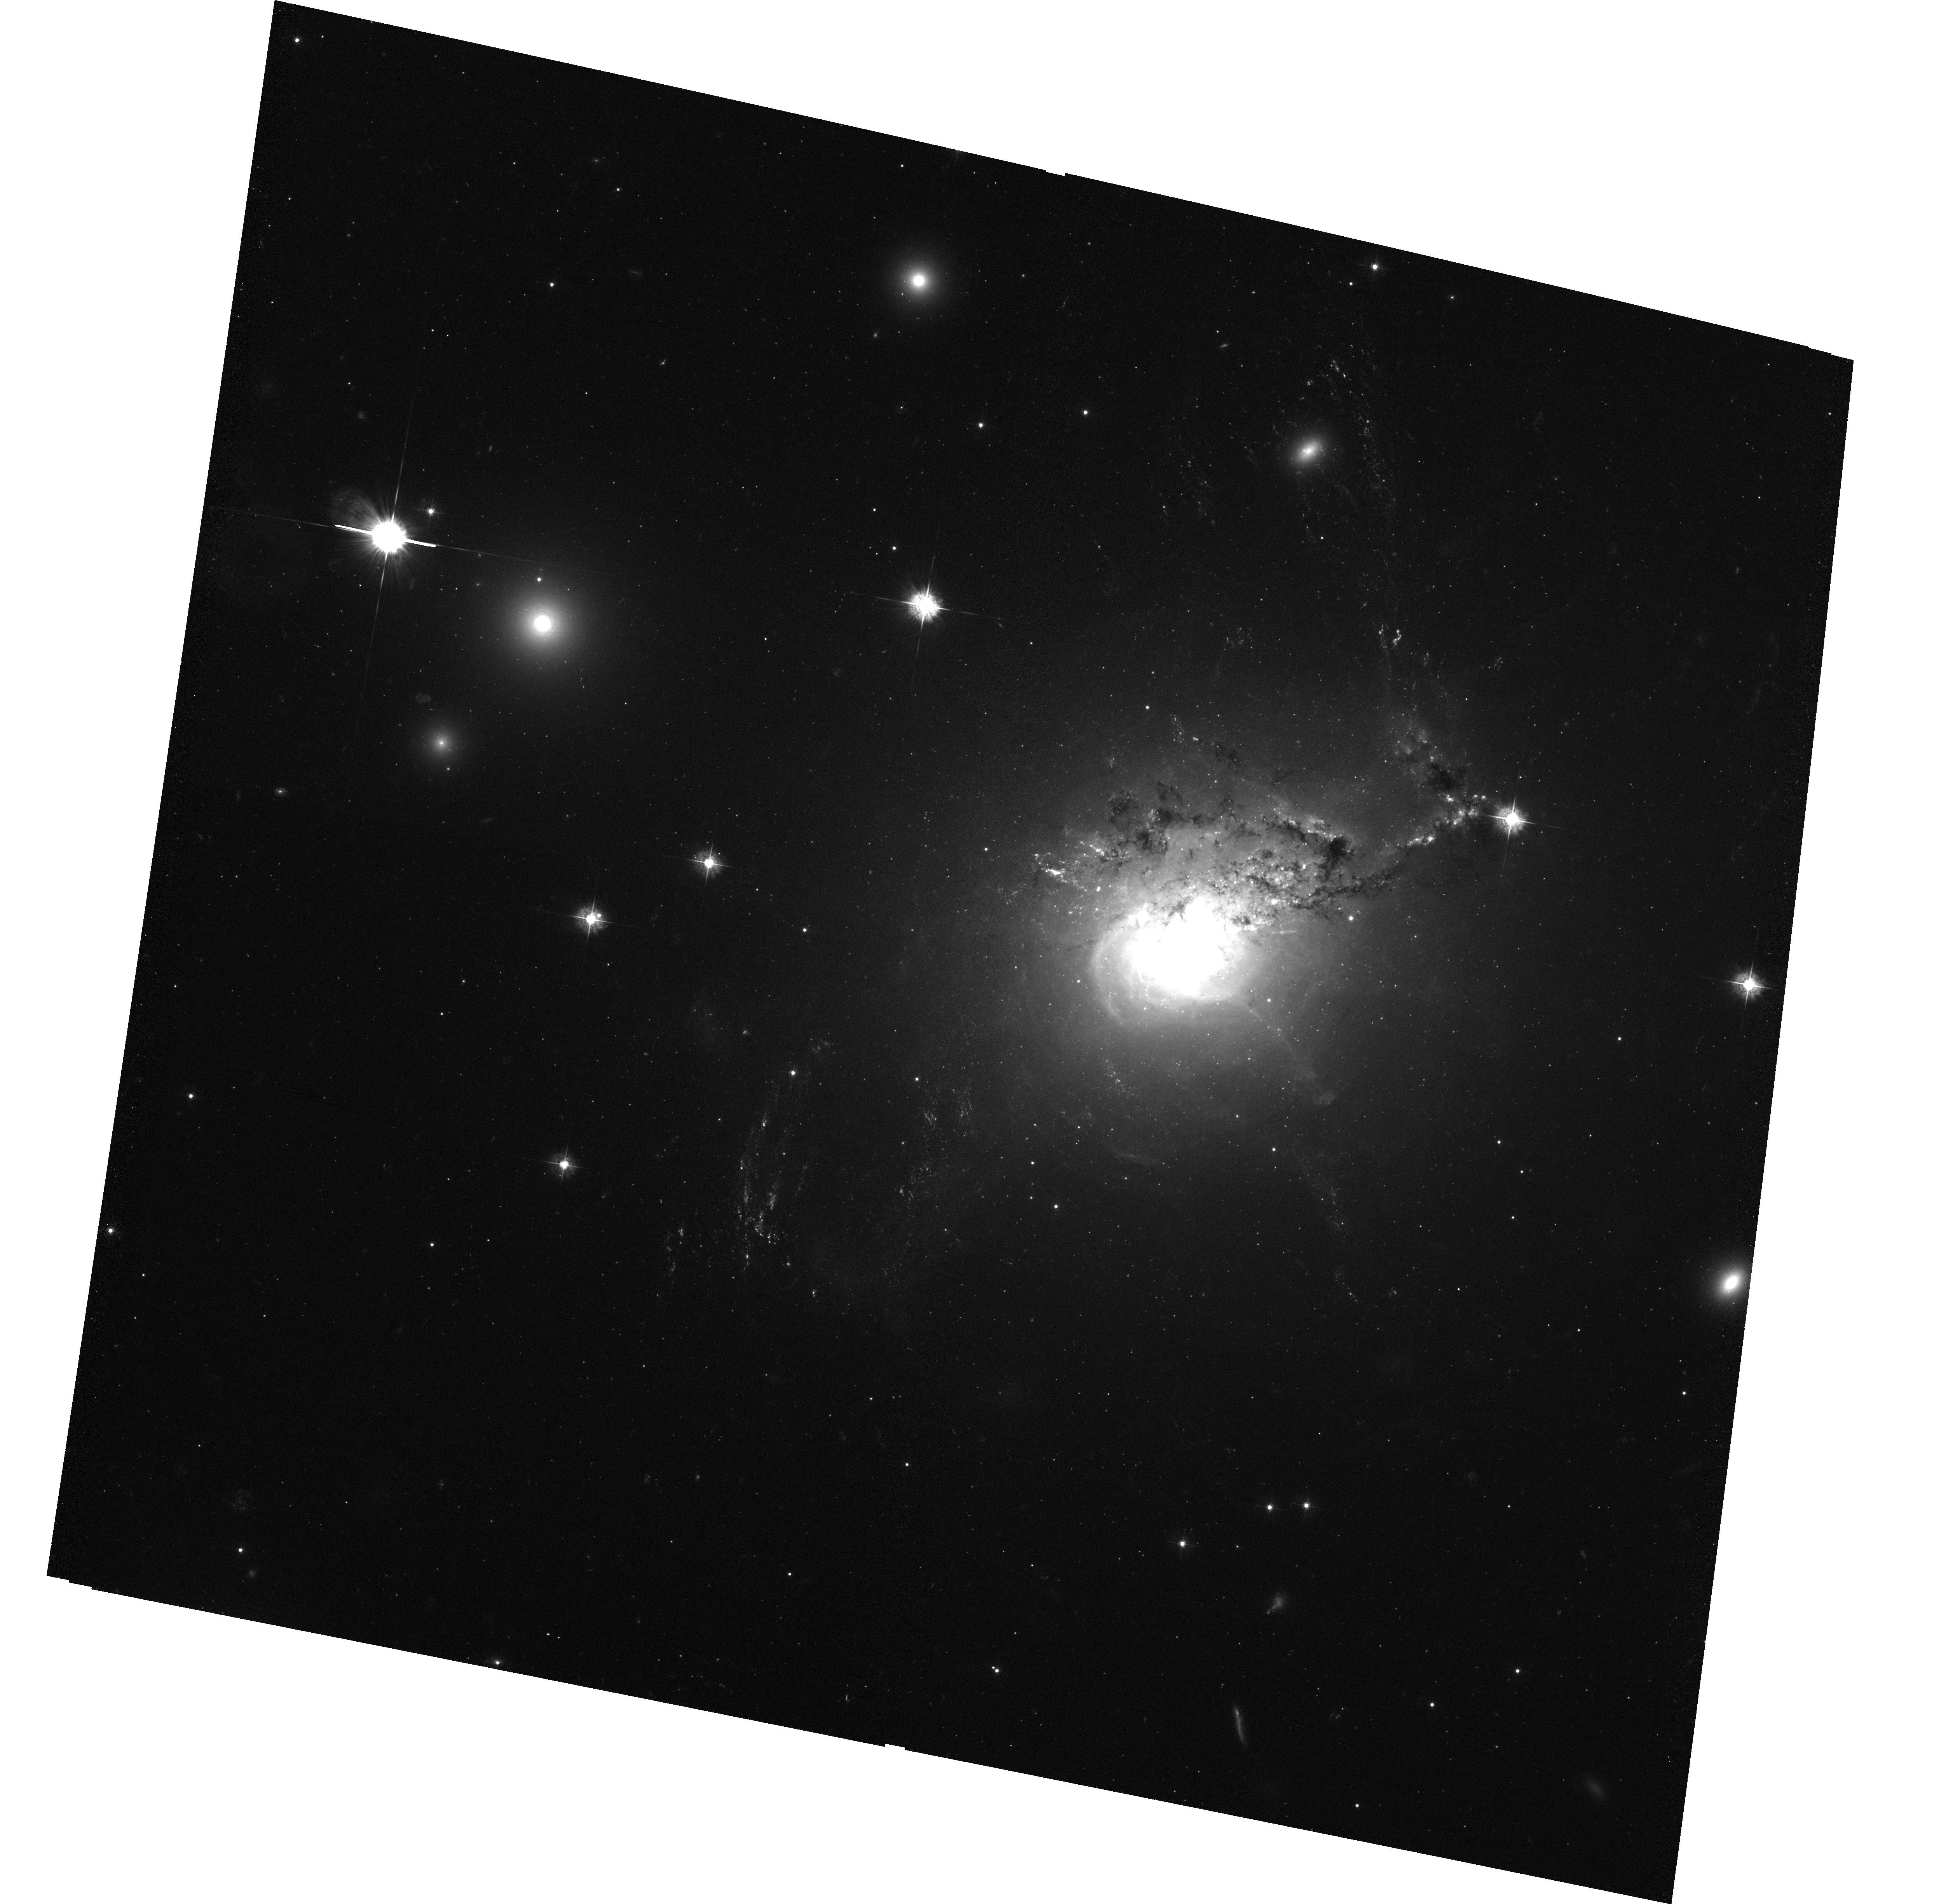
Target: NGC1275-SE
Instrument: ACS/WFC
Filter: F435W
Exposure: 1.4 h
Observation ID: hst_10546_04_acs_wfc_f435w_j9bb04

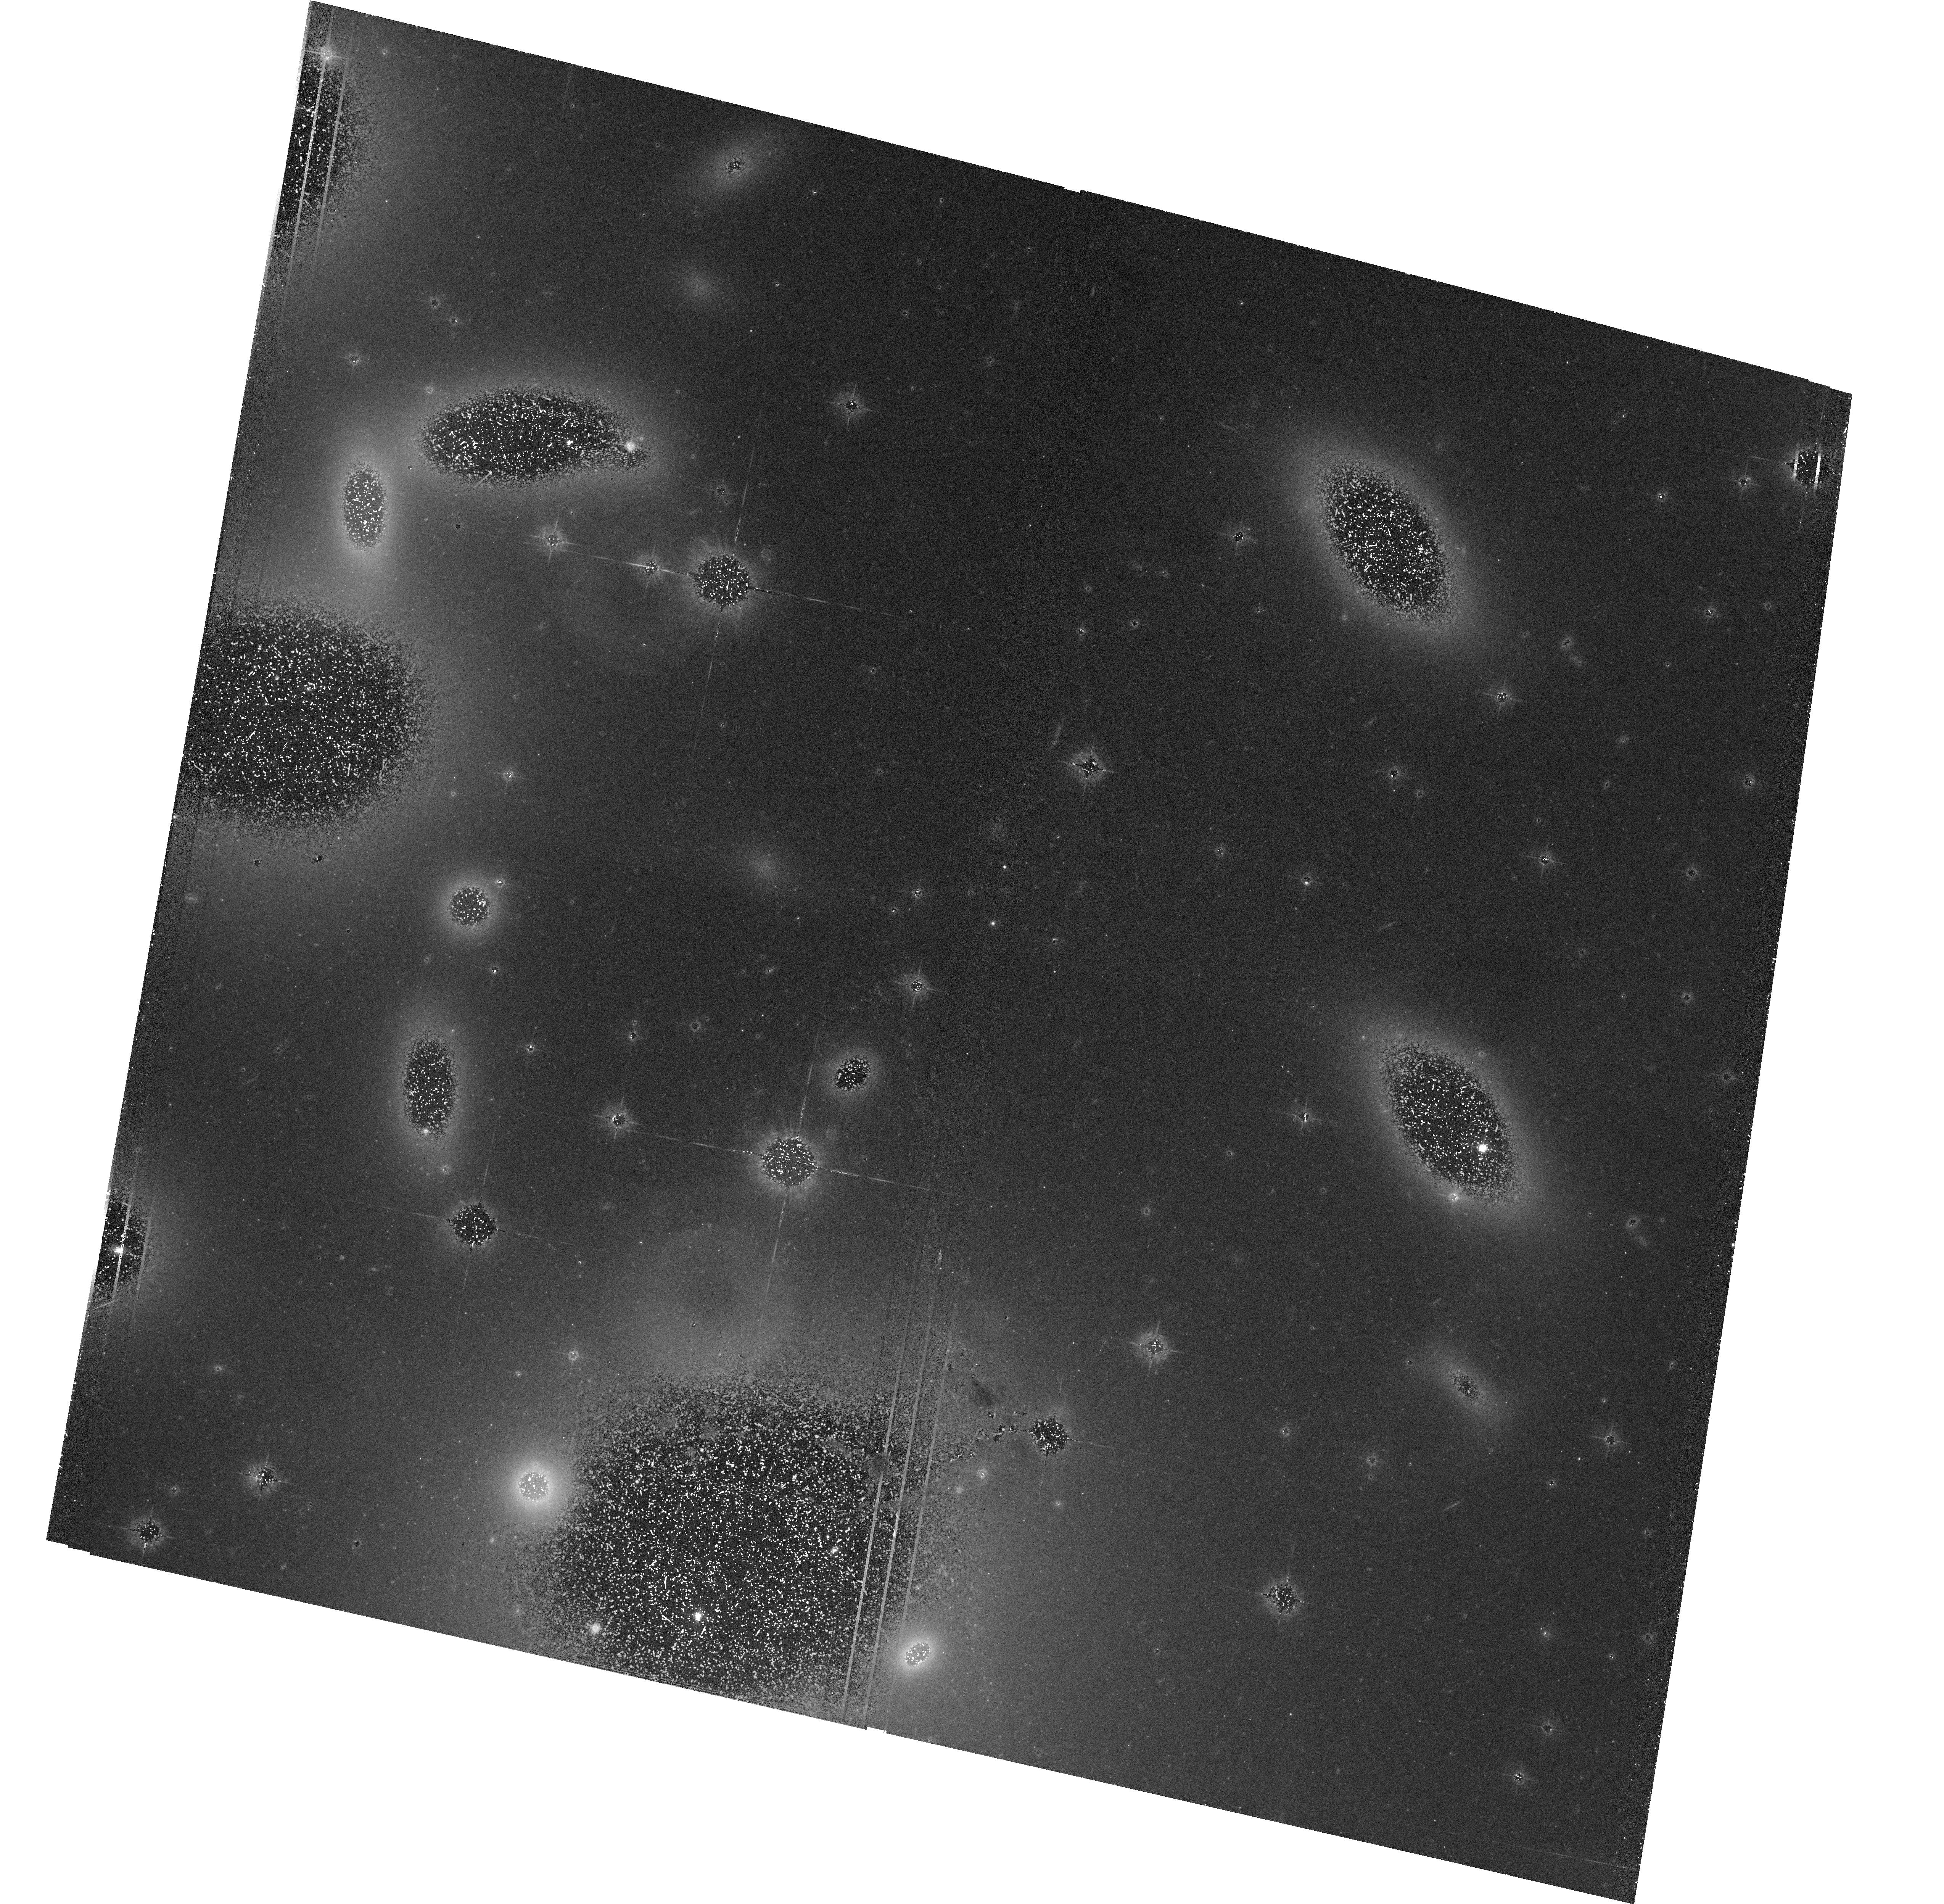
Target: NGC1275-NW
Instrument: ACS/WFC
Filter: F550M
Exposure: 1.3 h
Observation ID: hst_10546_01_acs_wfc_f550m_j9bb01

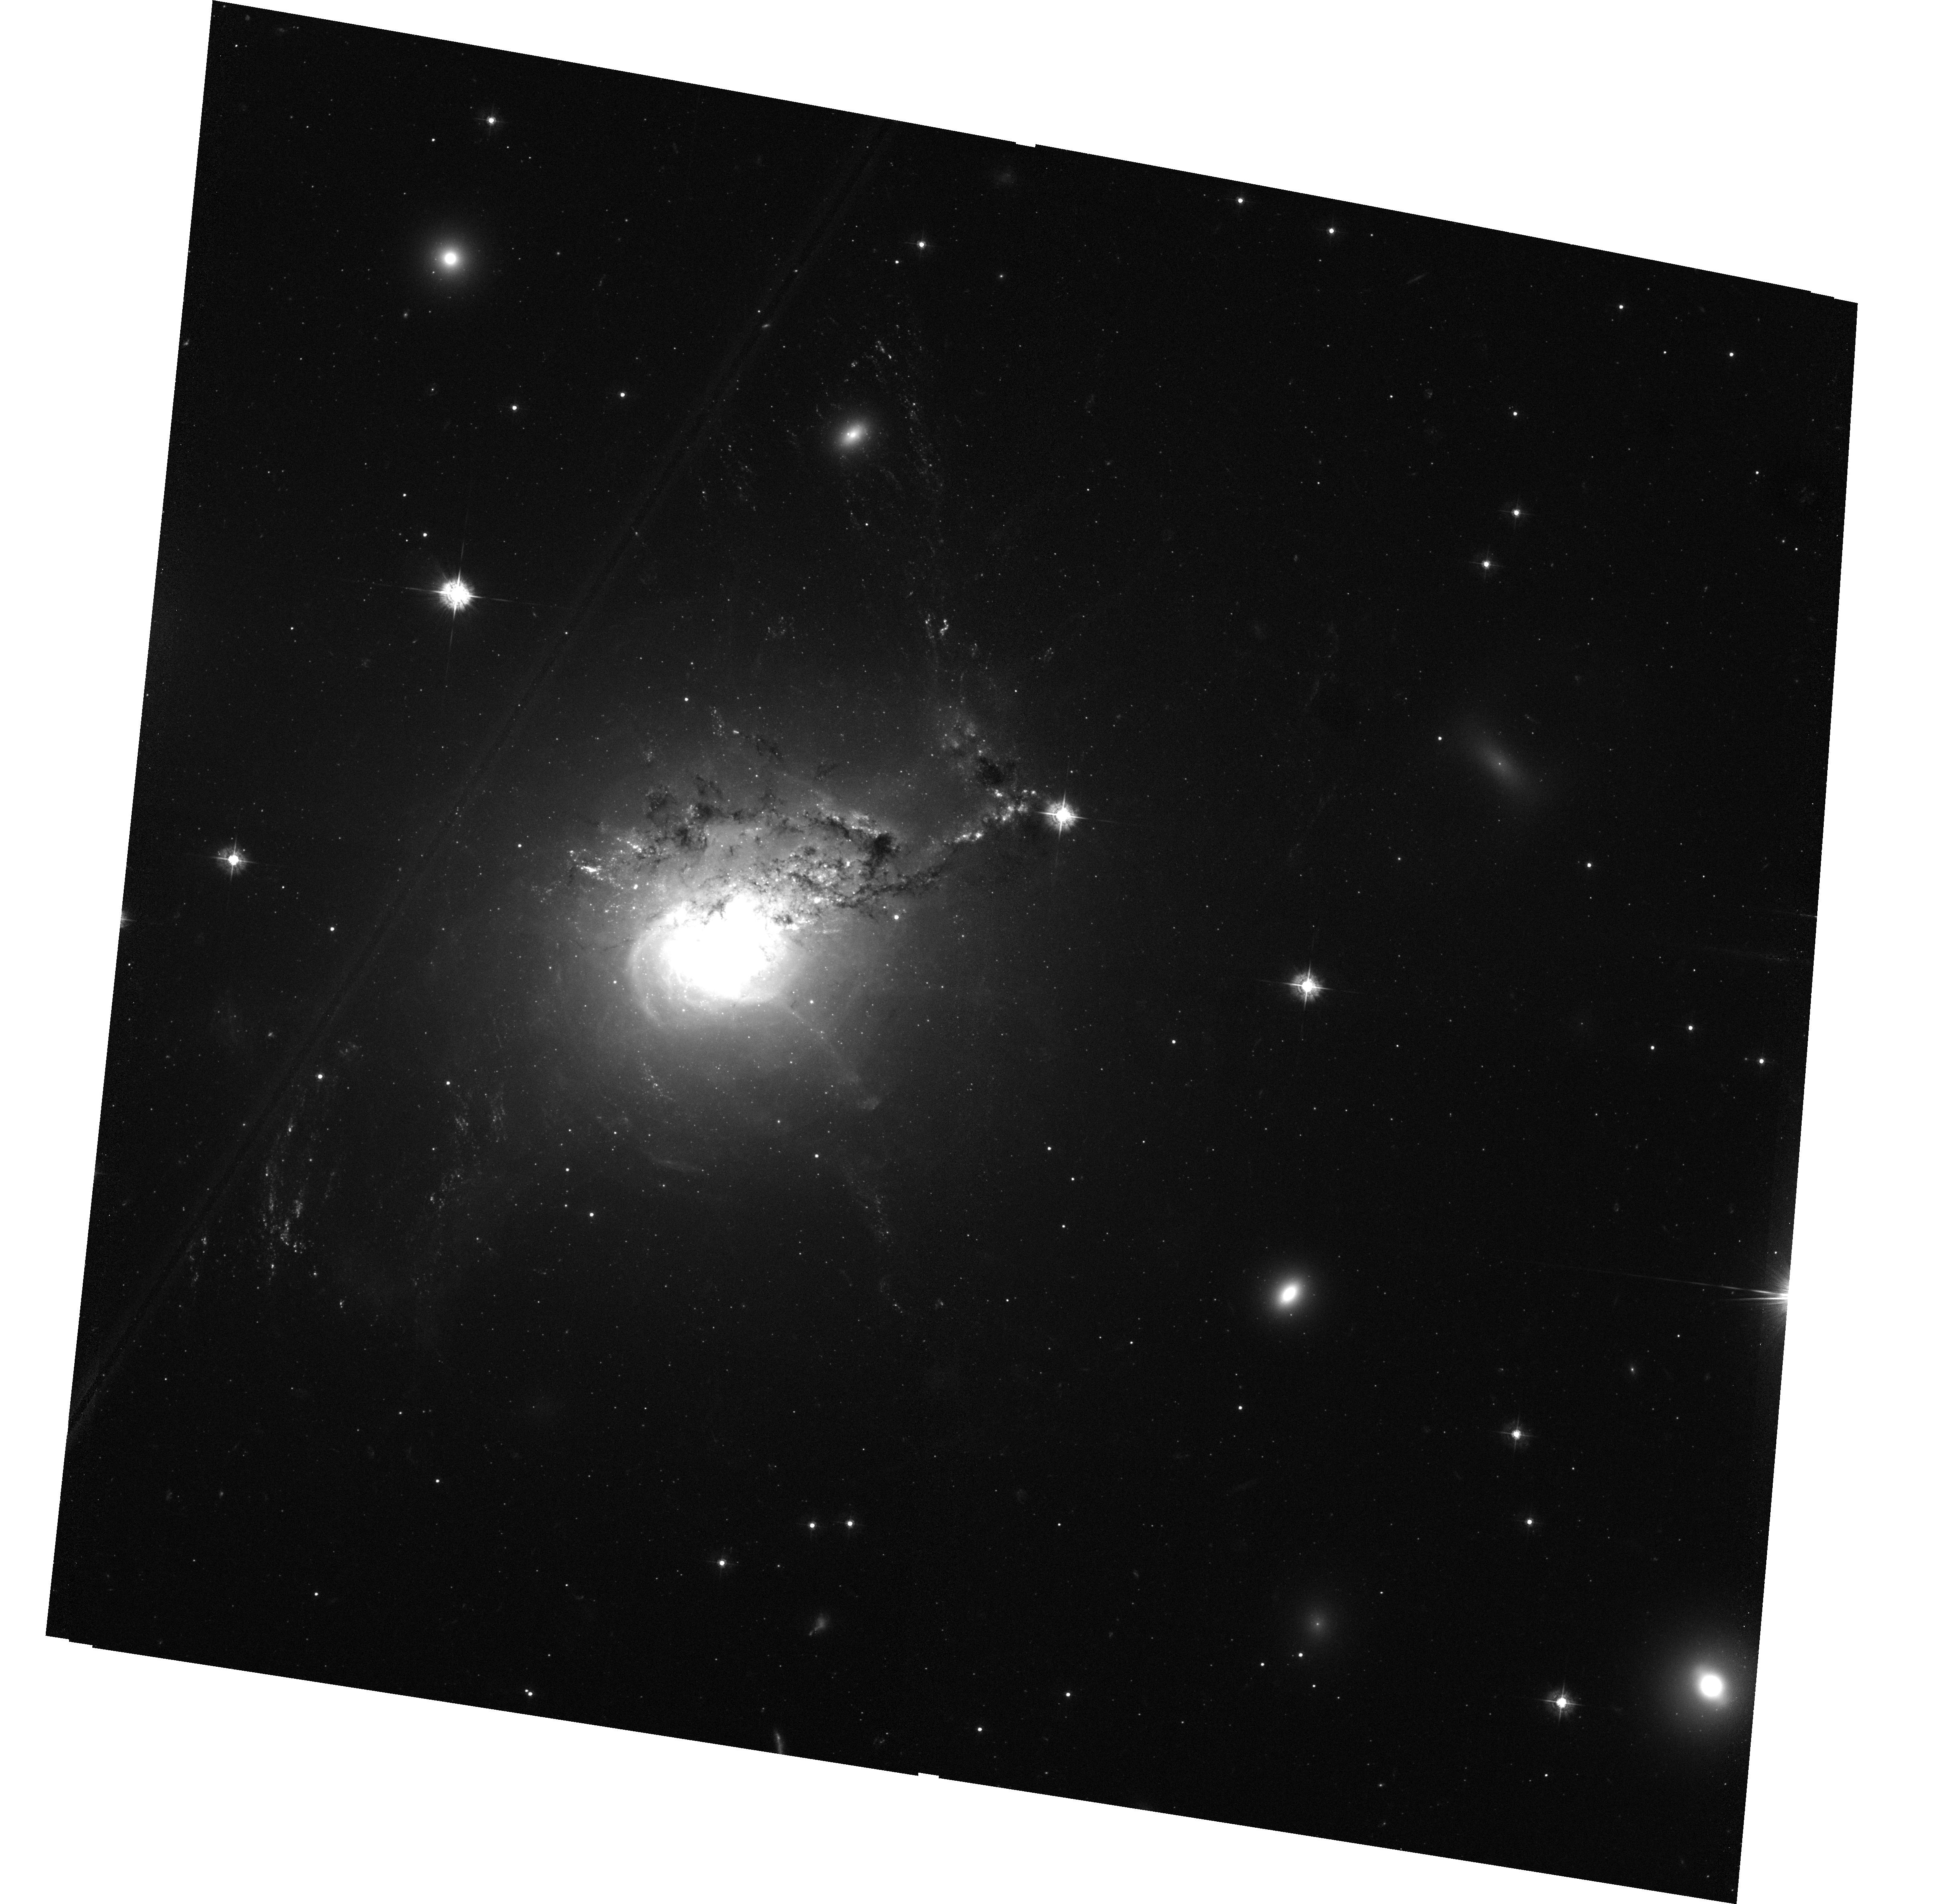
Target: NGC1275-SW
Instrument: ACS/WFC
Filter: F435W
Exposure: 1.4 h
Observation ID: hst_10546_02_acs_wfc_f435w_j9bb02

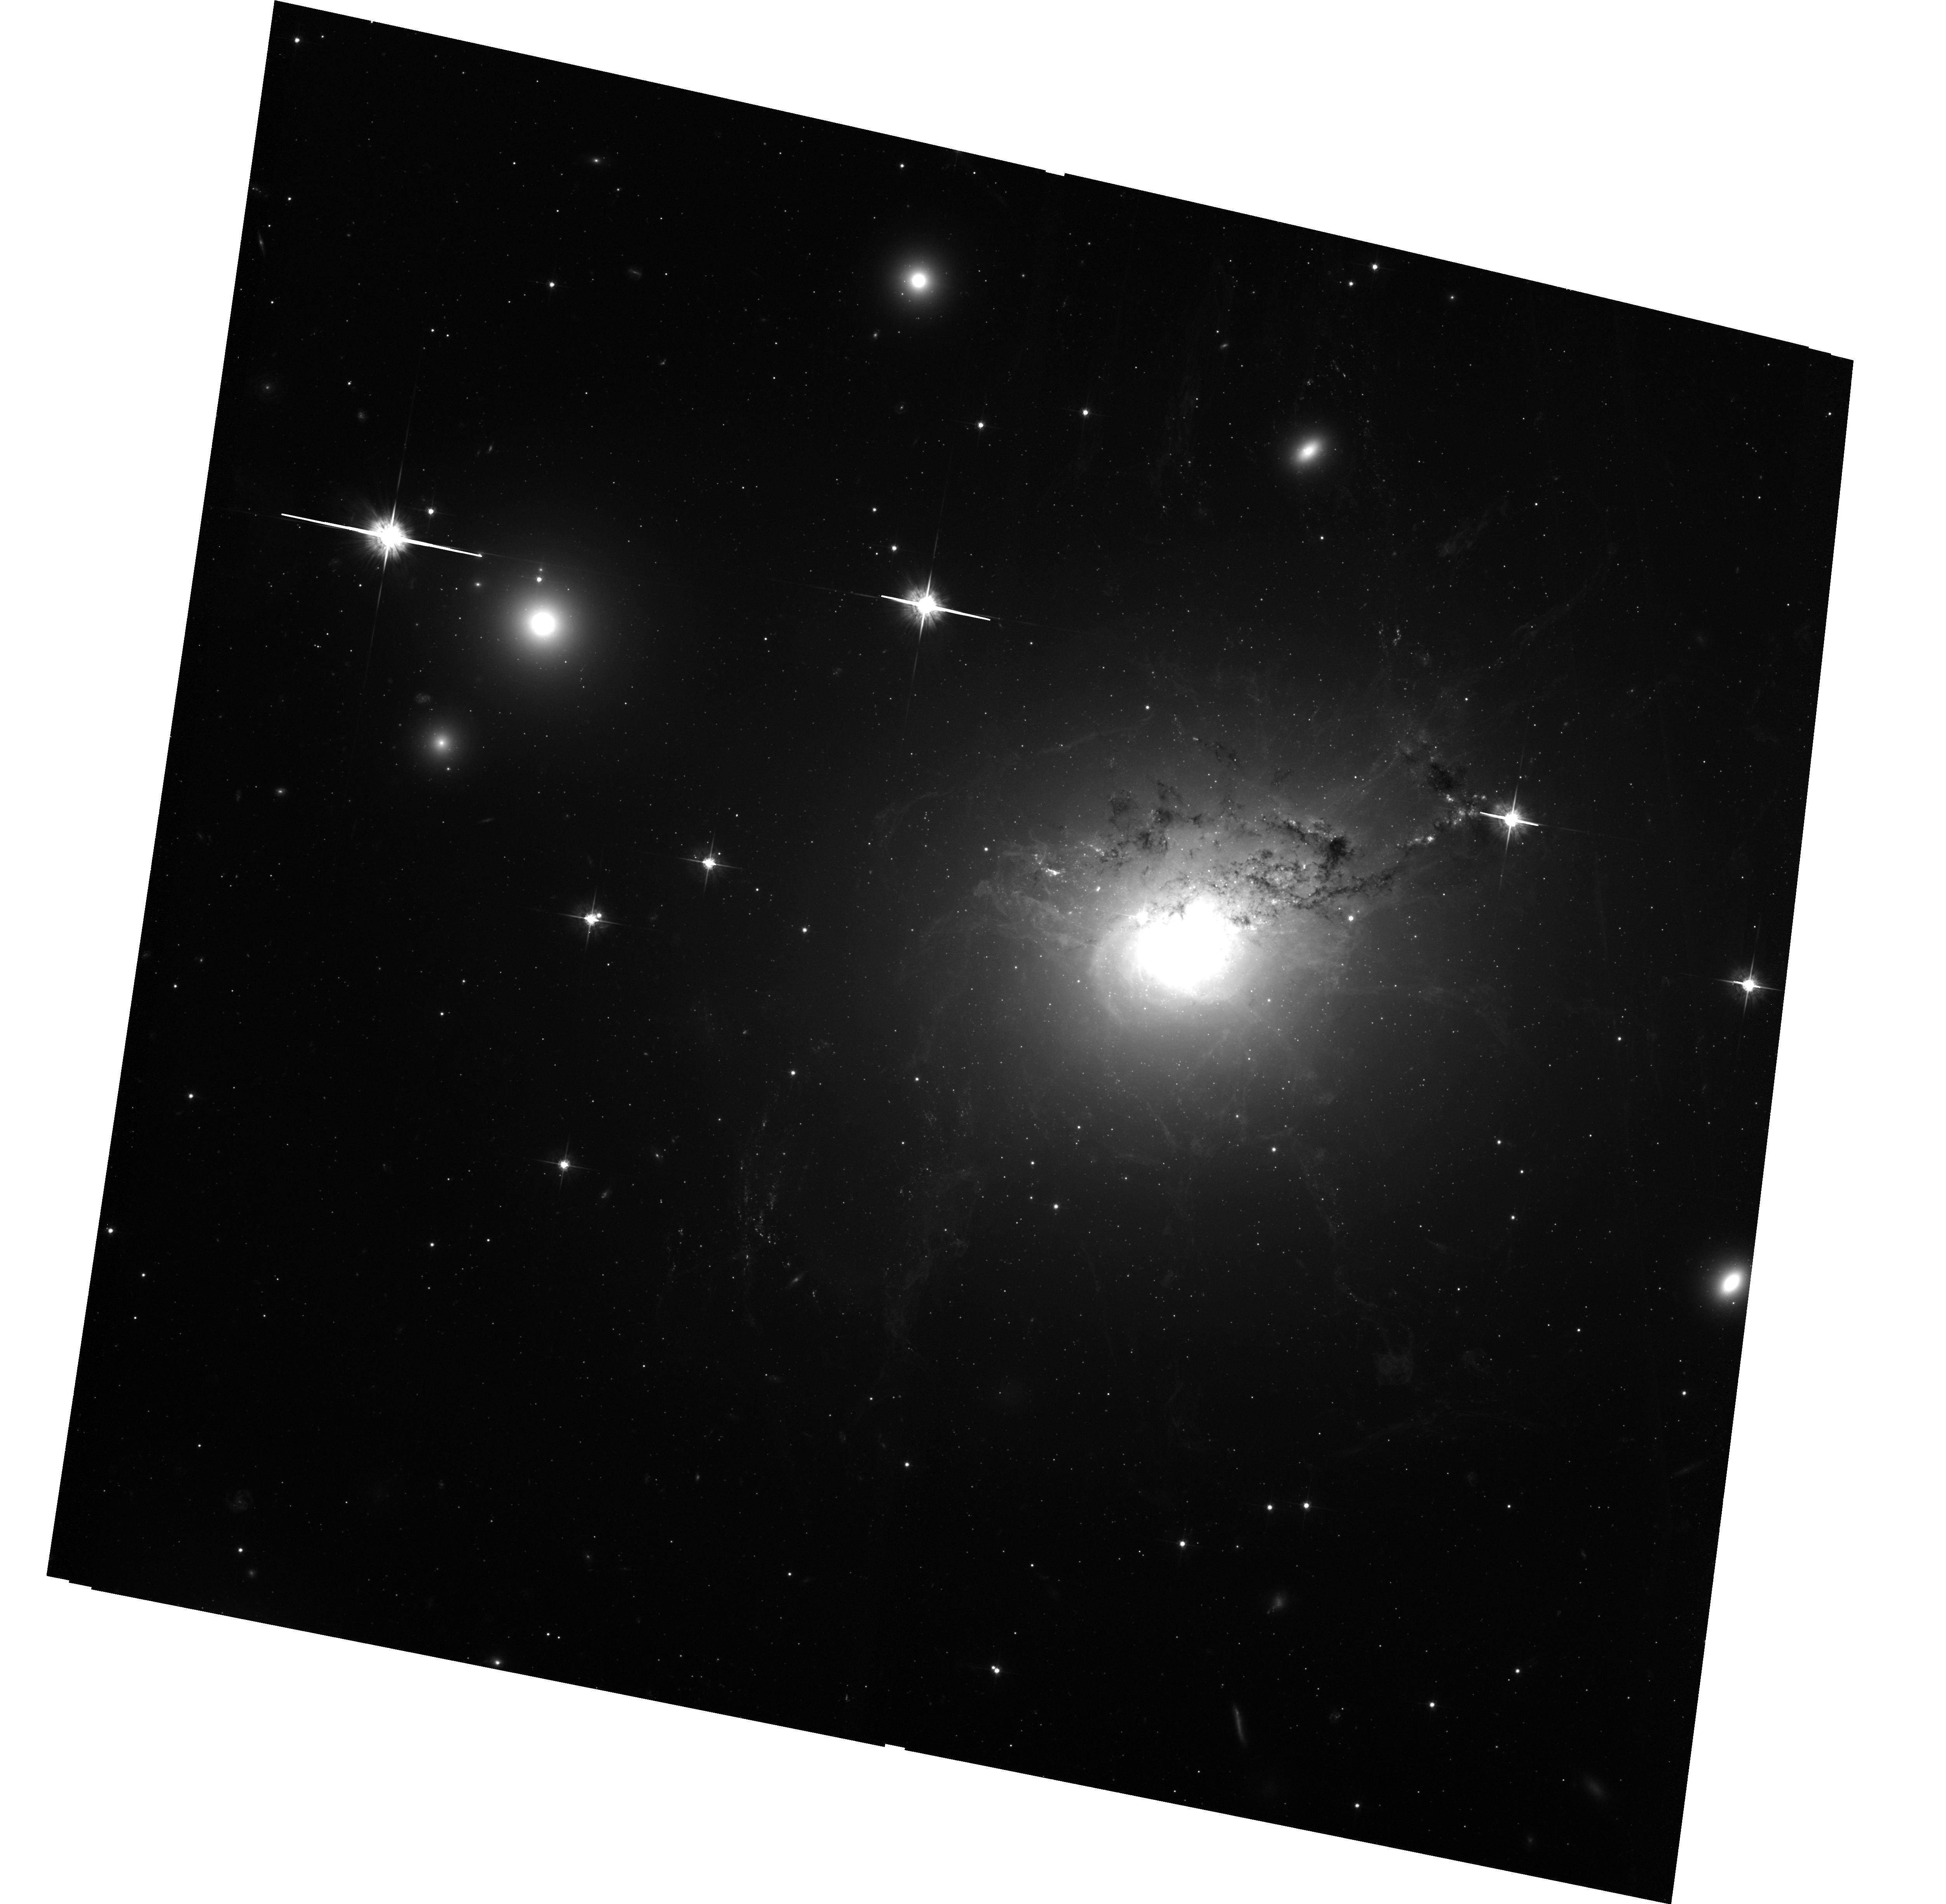
Target: NGC1275-SE
Instrument: ACS/WFC
Filter: F625W
Exposure: 1.4 h
Observation ID: hst_10546_04_acs_wfc_f625w_j9bb04

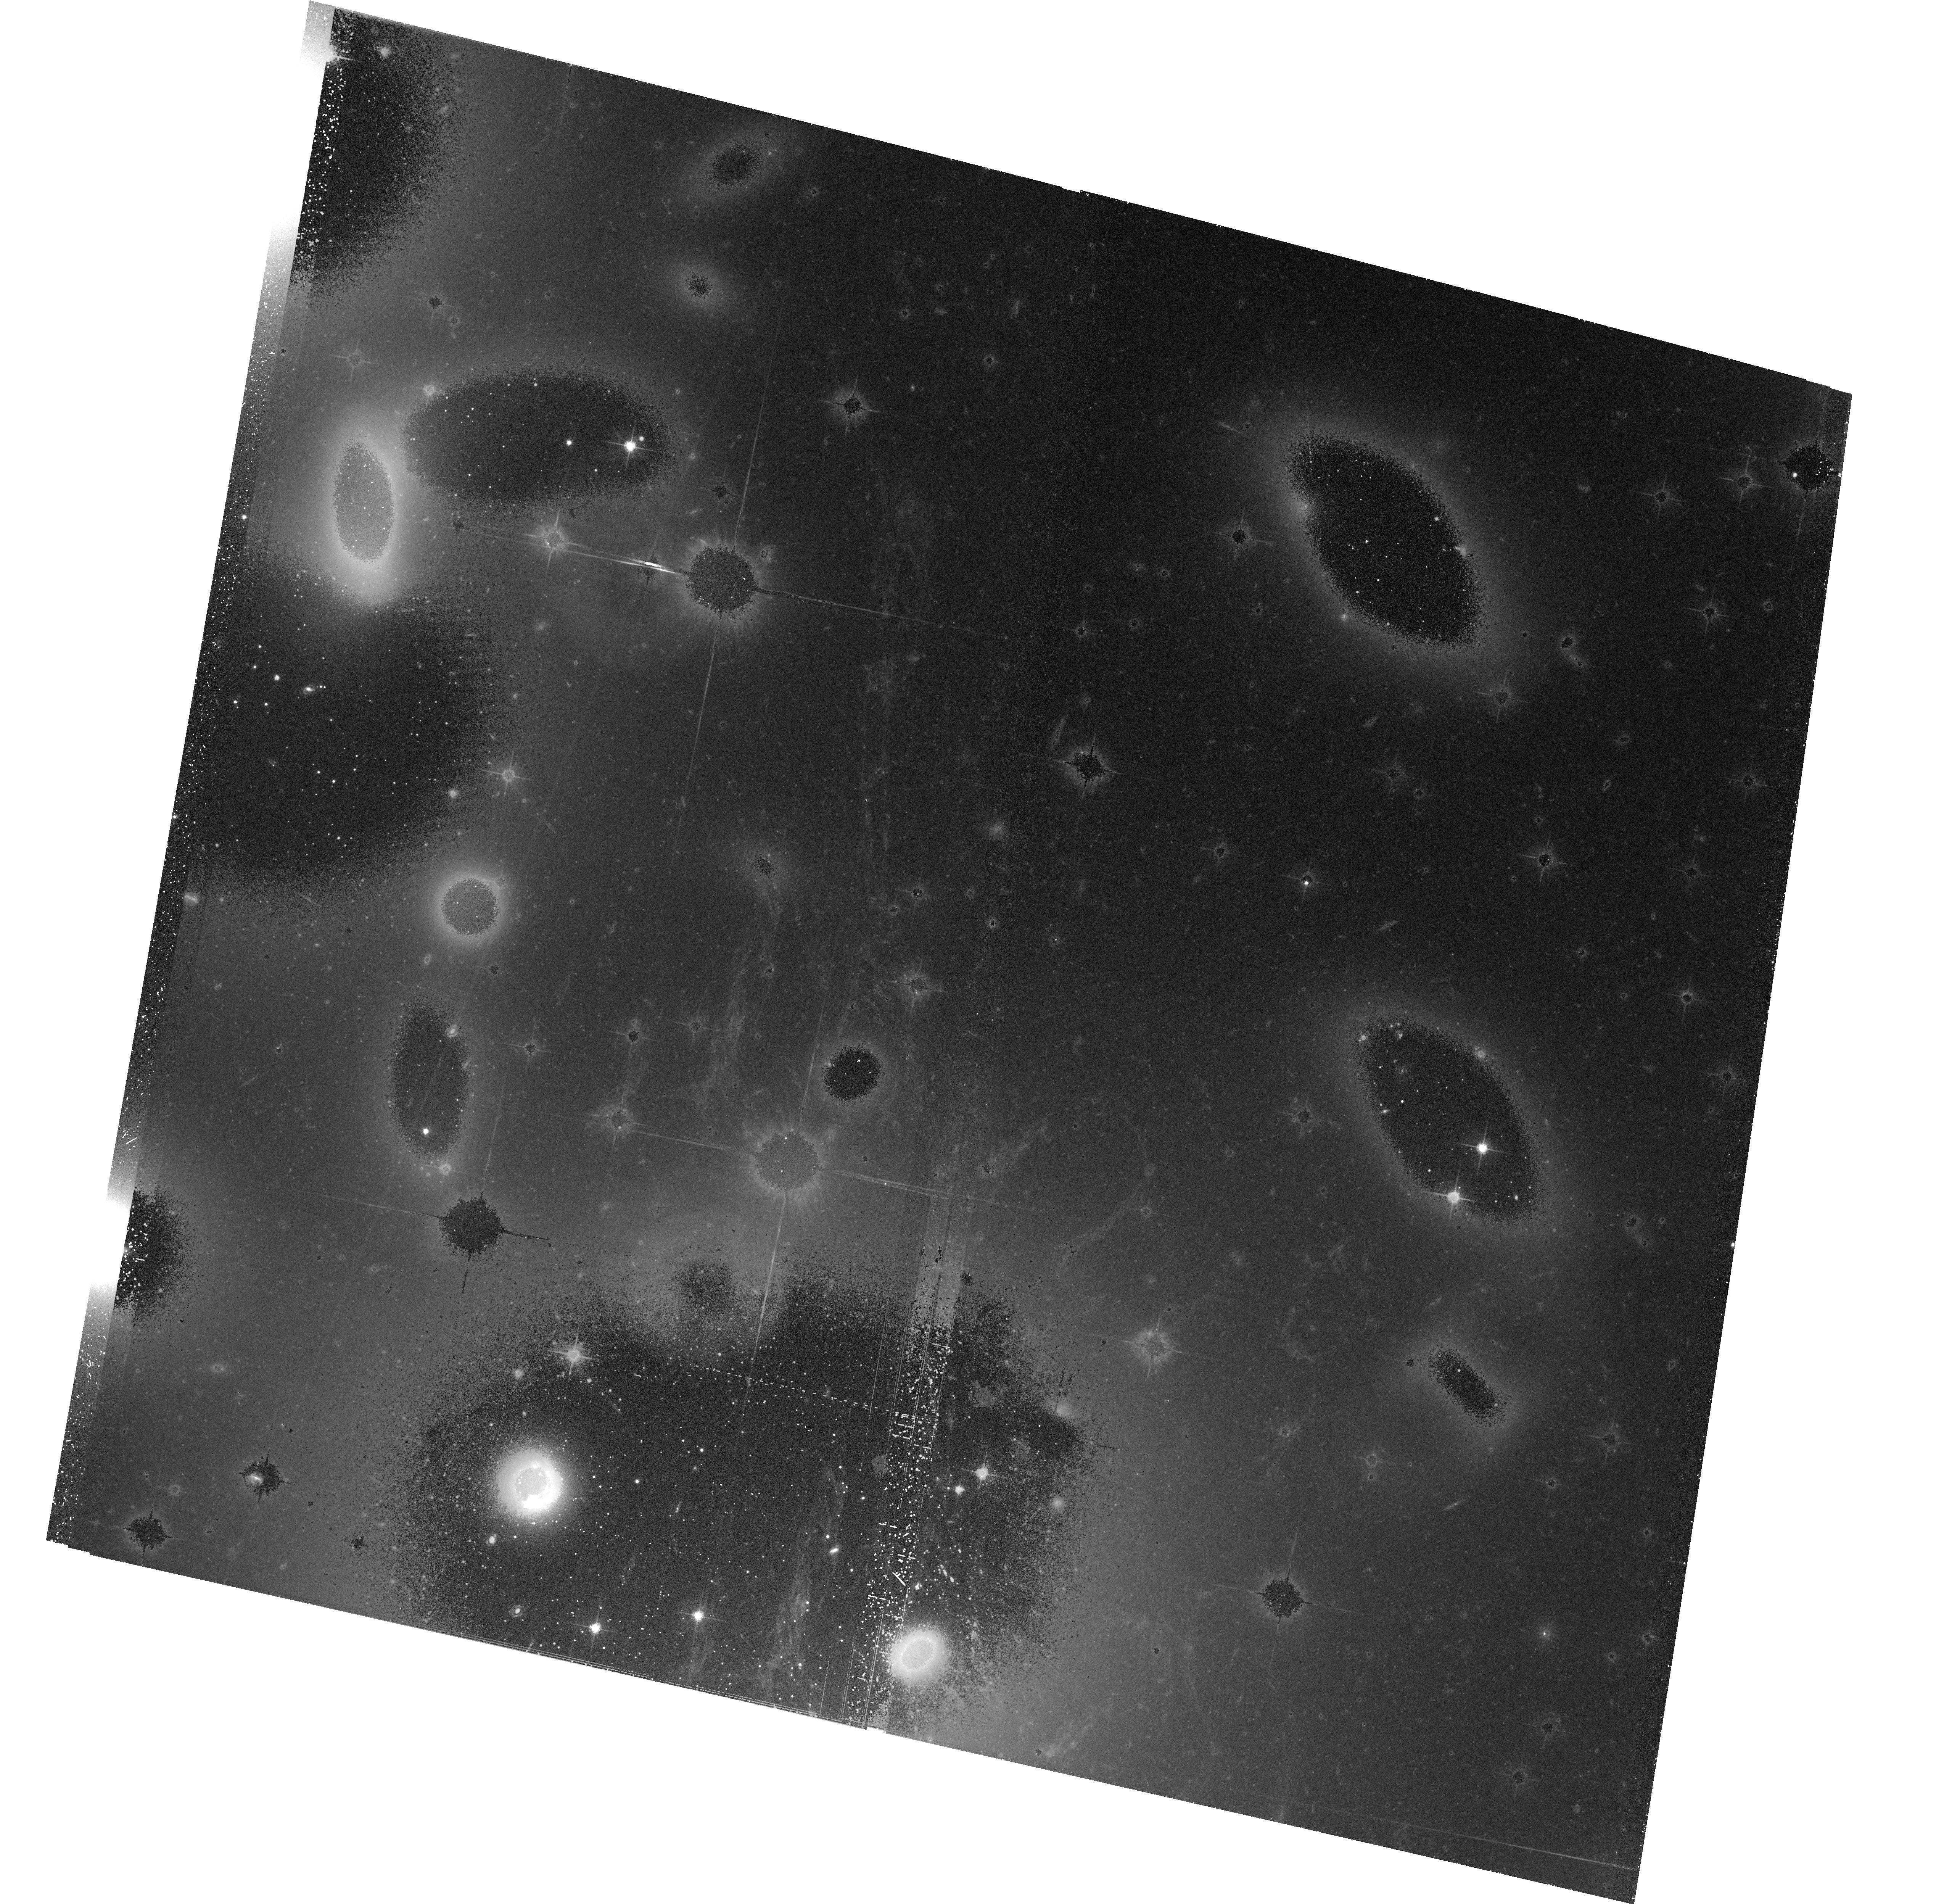
Target: NGC1275-NW
Instrument: ACS/WFC
Filter: F625W
Exposure: 1.1 h
Observation ID: hst_10546_01_acs_wfc_f625w_j9bb01

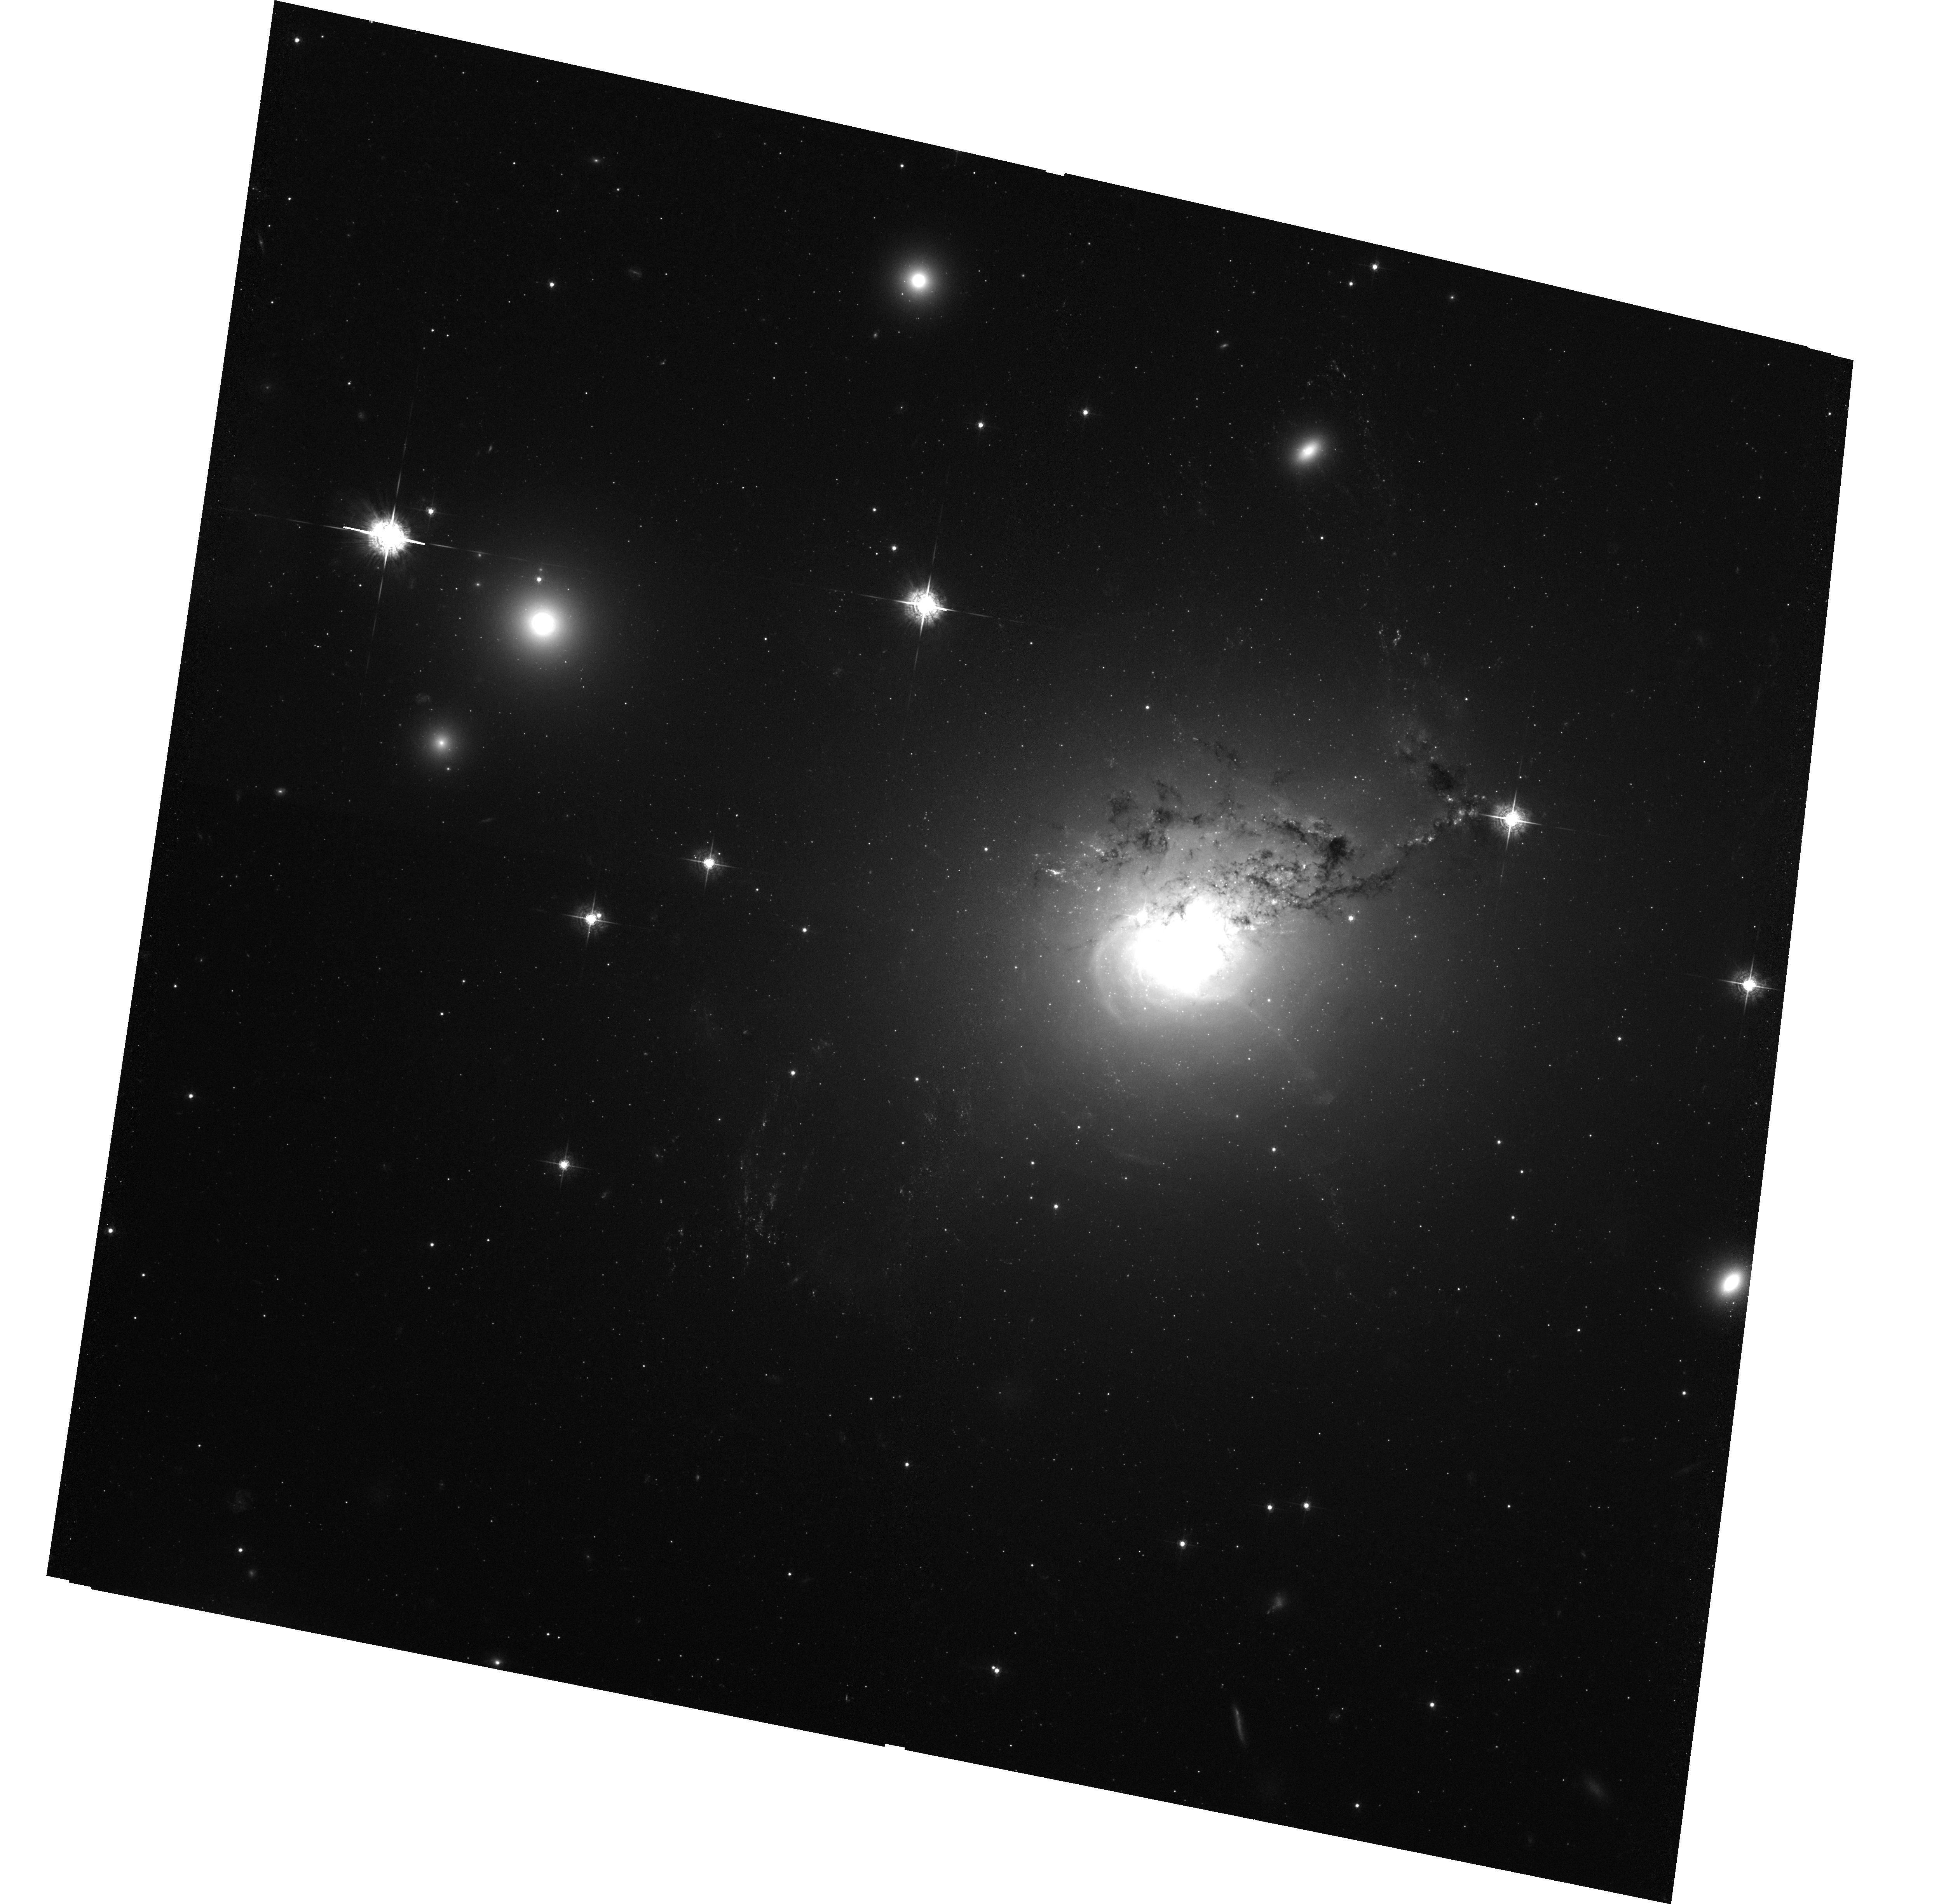
Target: NGC1275-SE
Instrument: ACS/WFC
Filter: F550M
Exposure: 1.3 h
Observation ID: hst_10546_04_acs_wfc_f550m_j9bb04

The filaments of NGC1275 (PI: Fabian, Andrew C.)

The spectacular H-0alpha filaments stretching over 100 kpc around the central galaxy in the nearby Perseus cluster of galaxies, NGC1275, resemble those found around distant radio galaxies and some protogalaxies. The origin and ionization of the filaments are poorly understood and relate to heating and cooling processes in galaxy formation and evolution. We propose here to image the filaments in order to reveal their true small-scale structure and to search for clumps of young stars along them. The observations will produce the first deep high resolution images of the whole filament system and, with our 1 Ms Chandra image, constrain both particle and photon ionization models for its ionization and excitation.